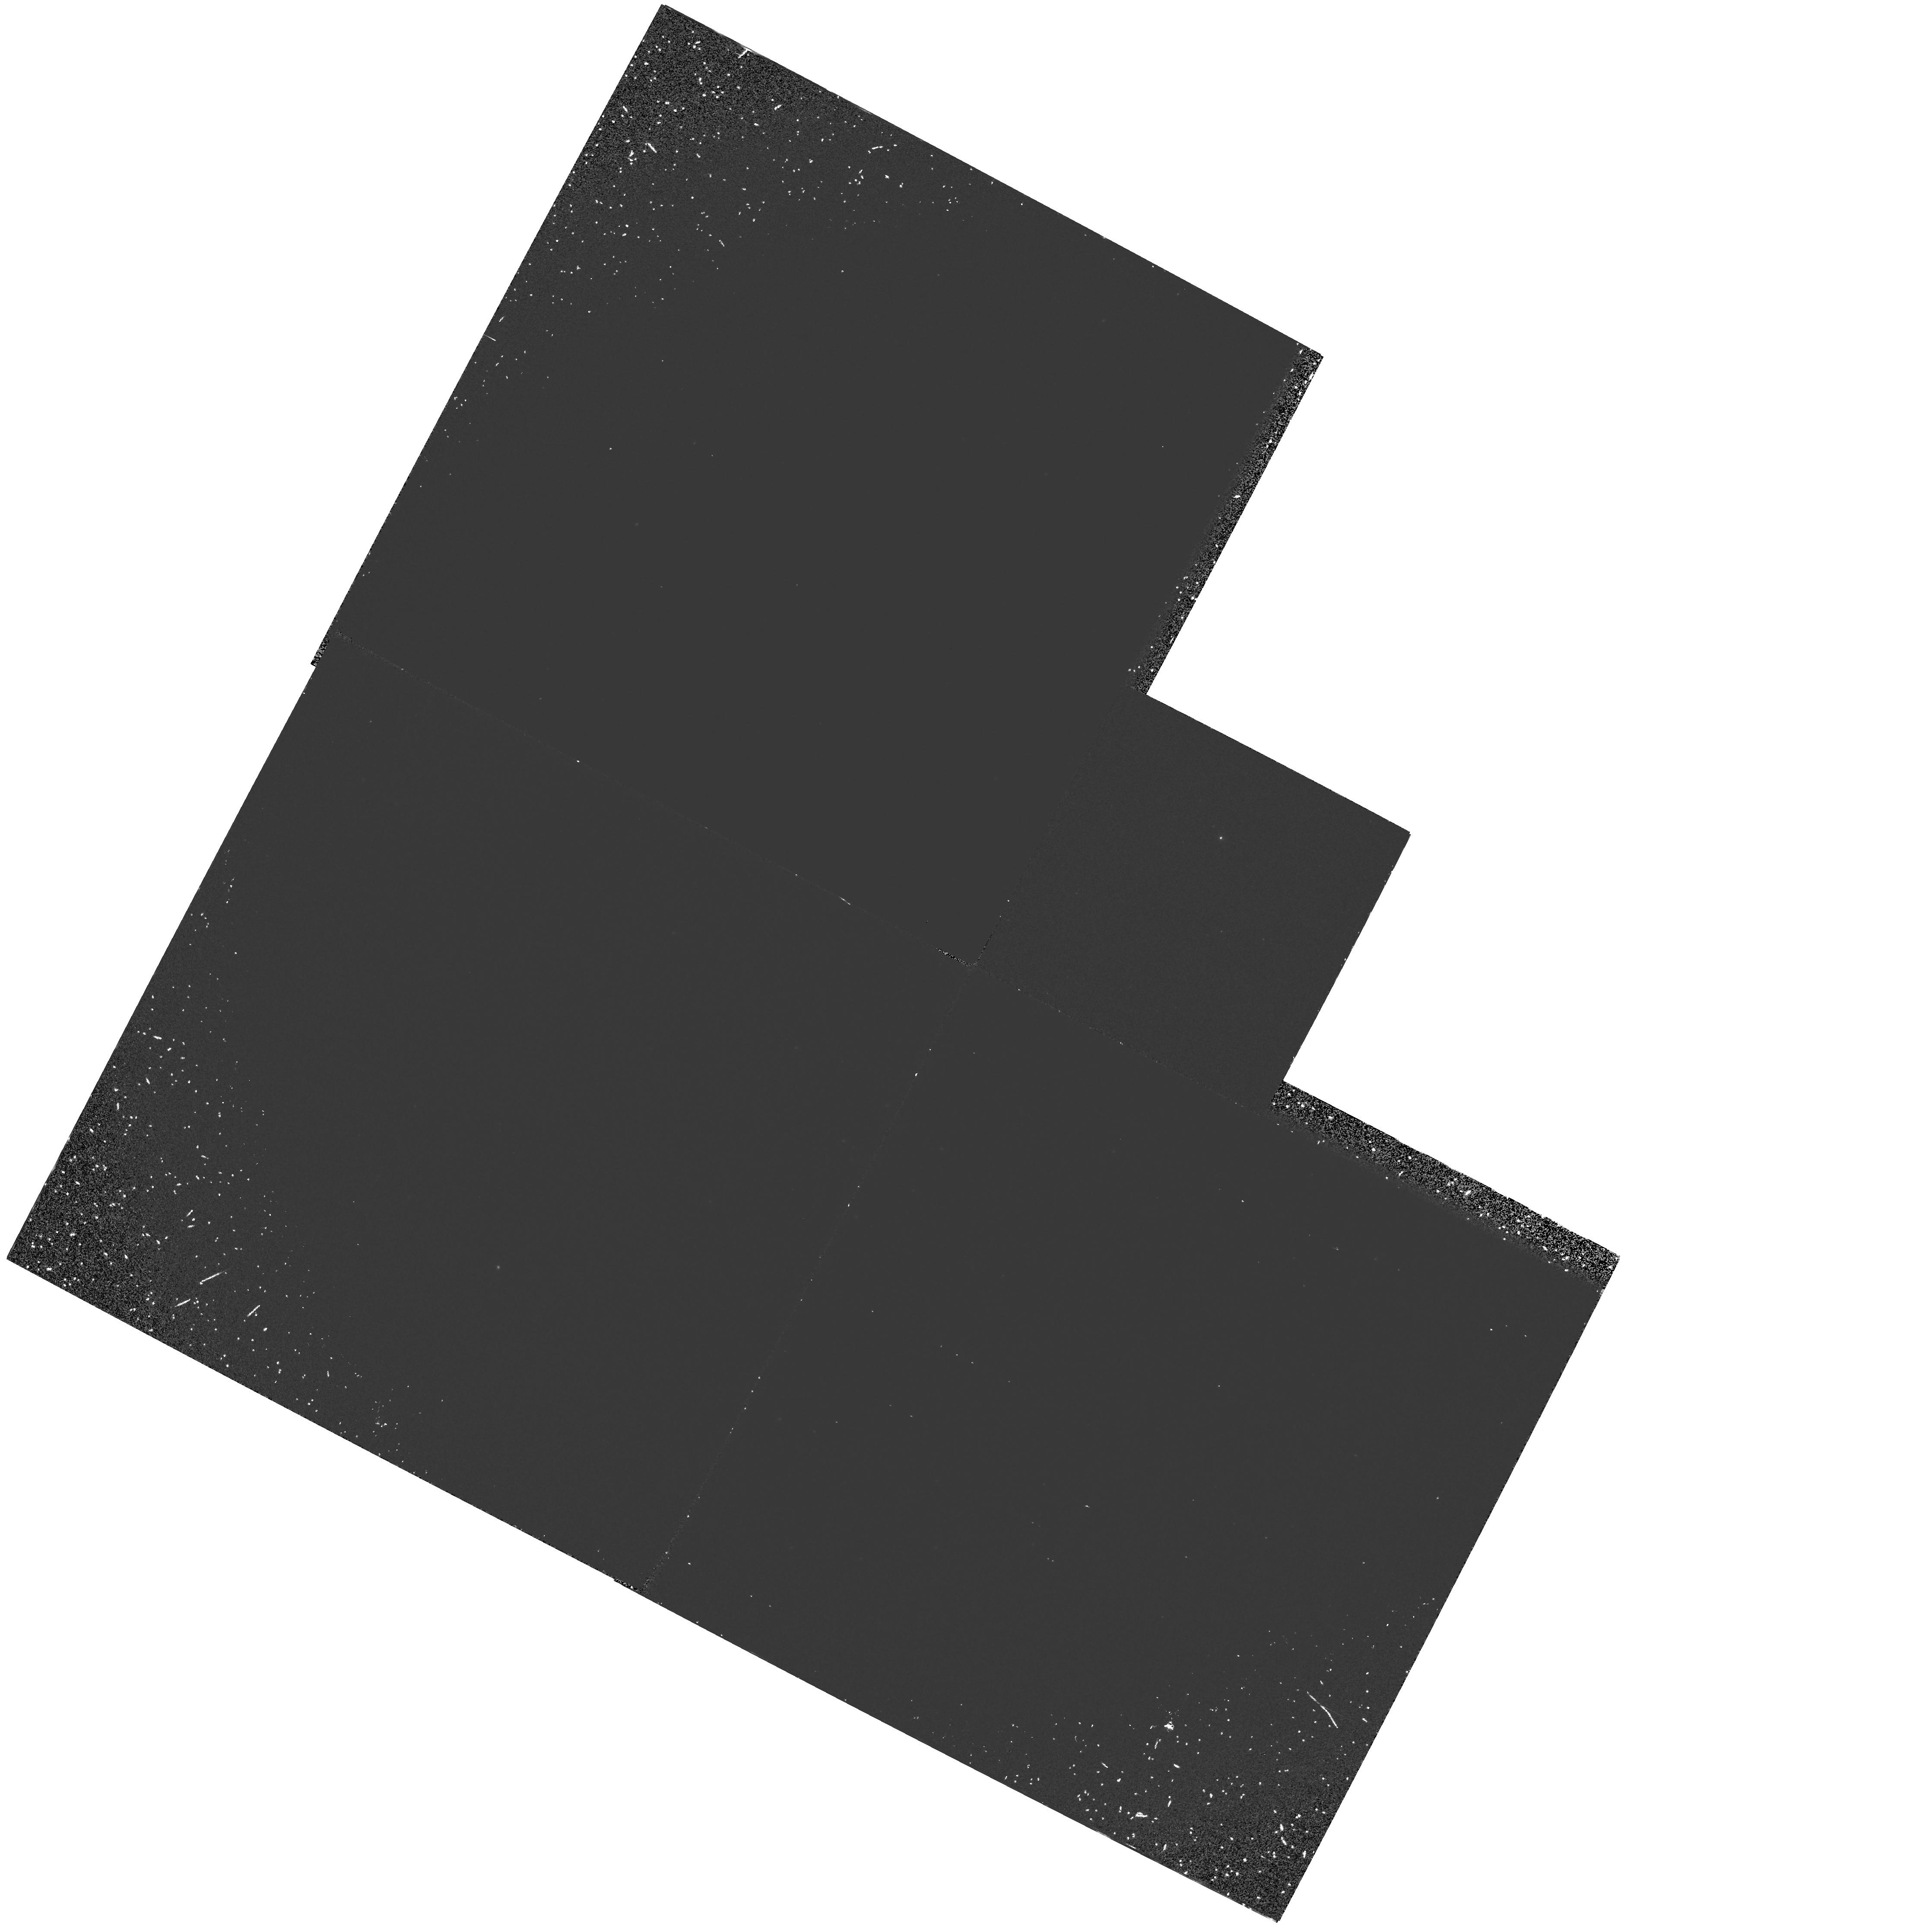
Target: NGC1783
Instrument: WFPC2/PC
Filter: F160BW
Exposure: 1 h
Observation ID: hst_5342_01_wfpc2_pc_f160bw_u2gt01

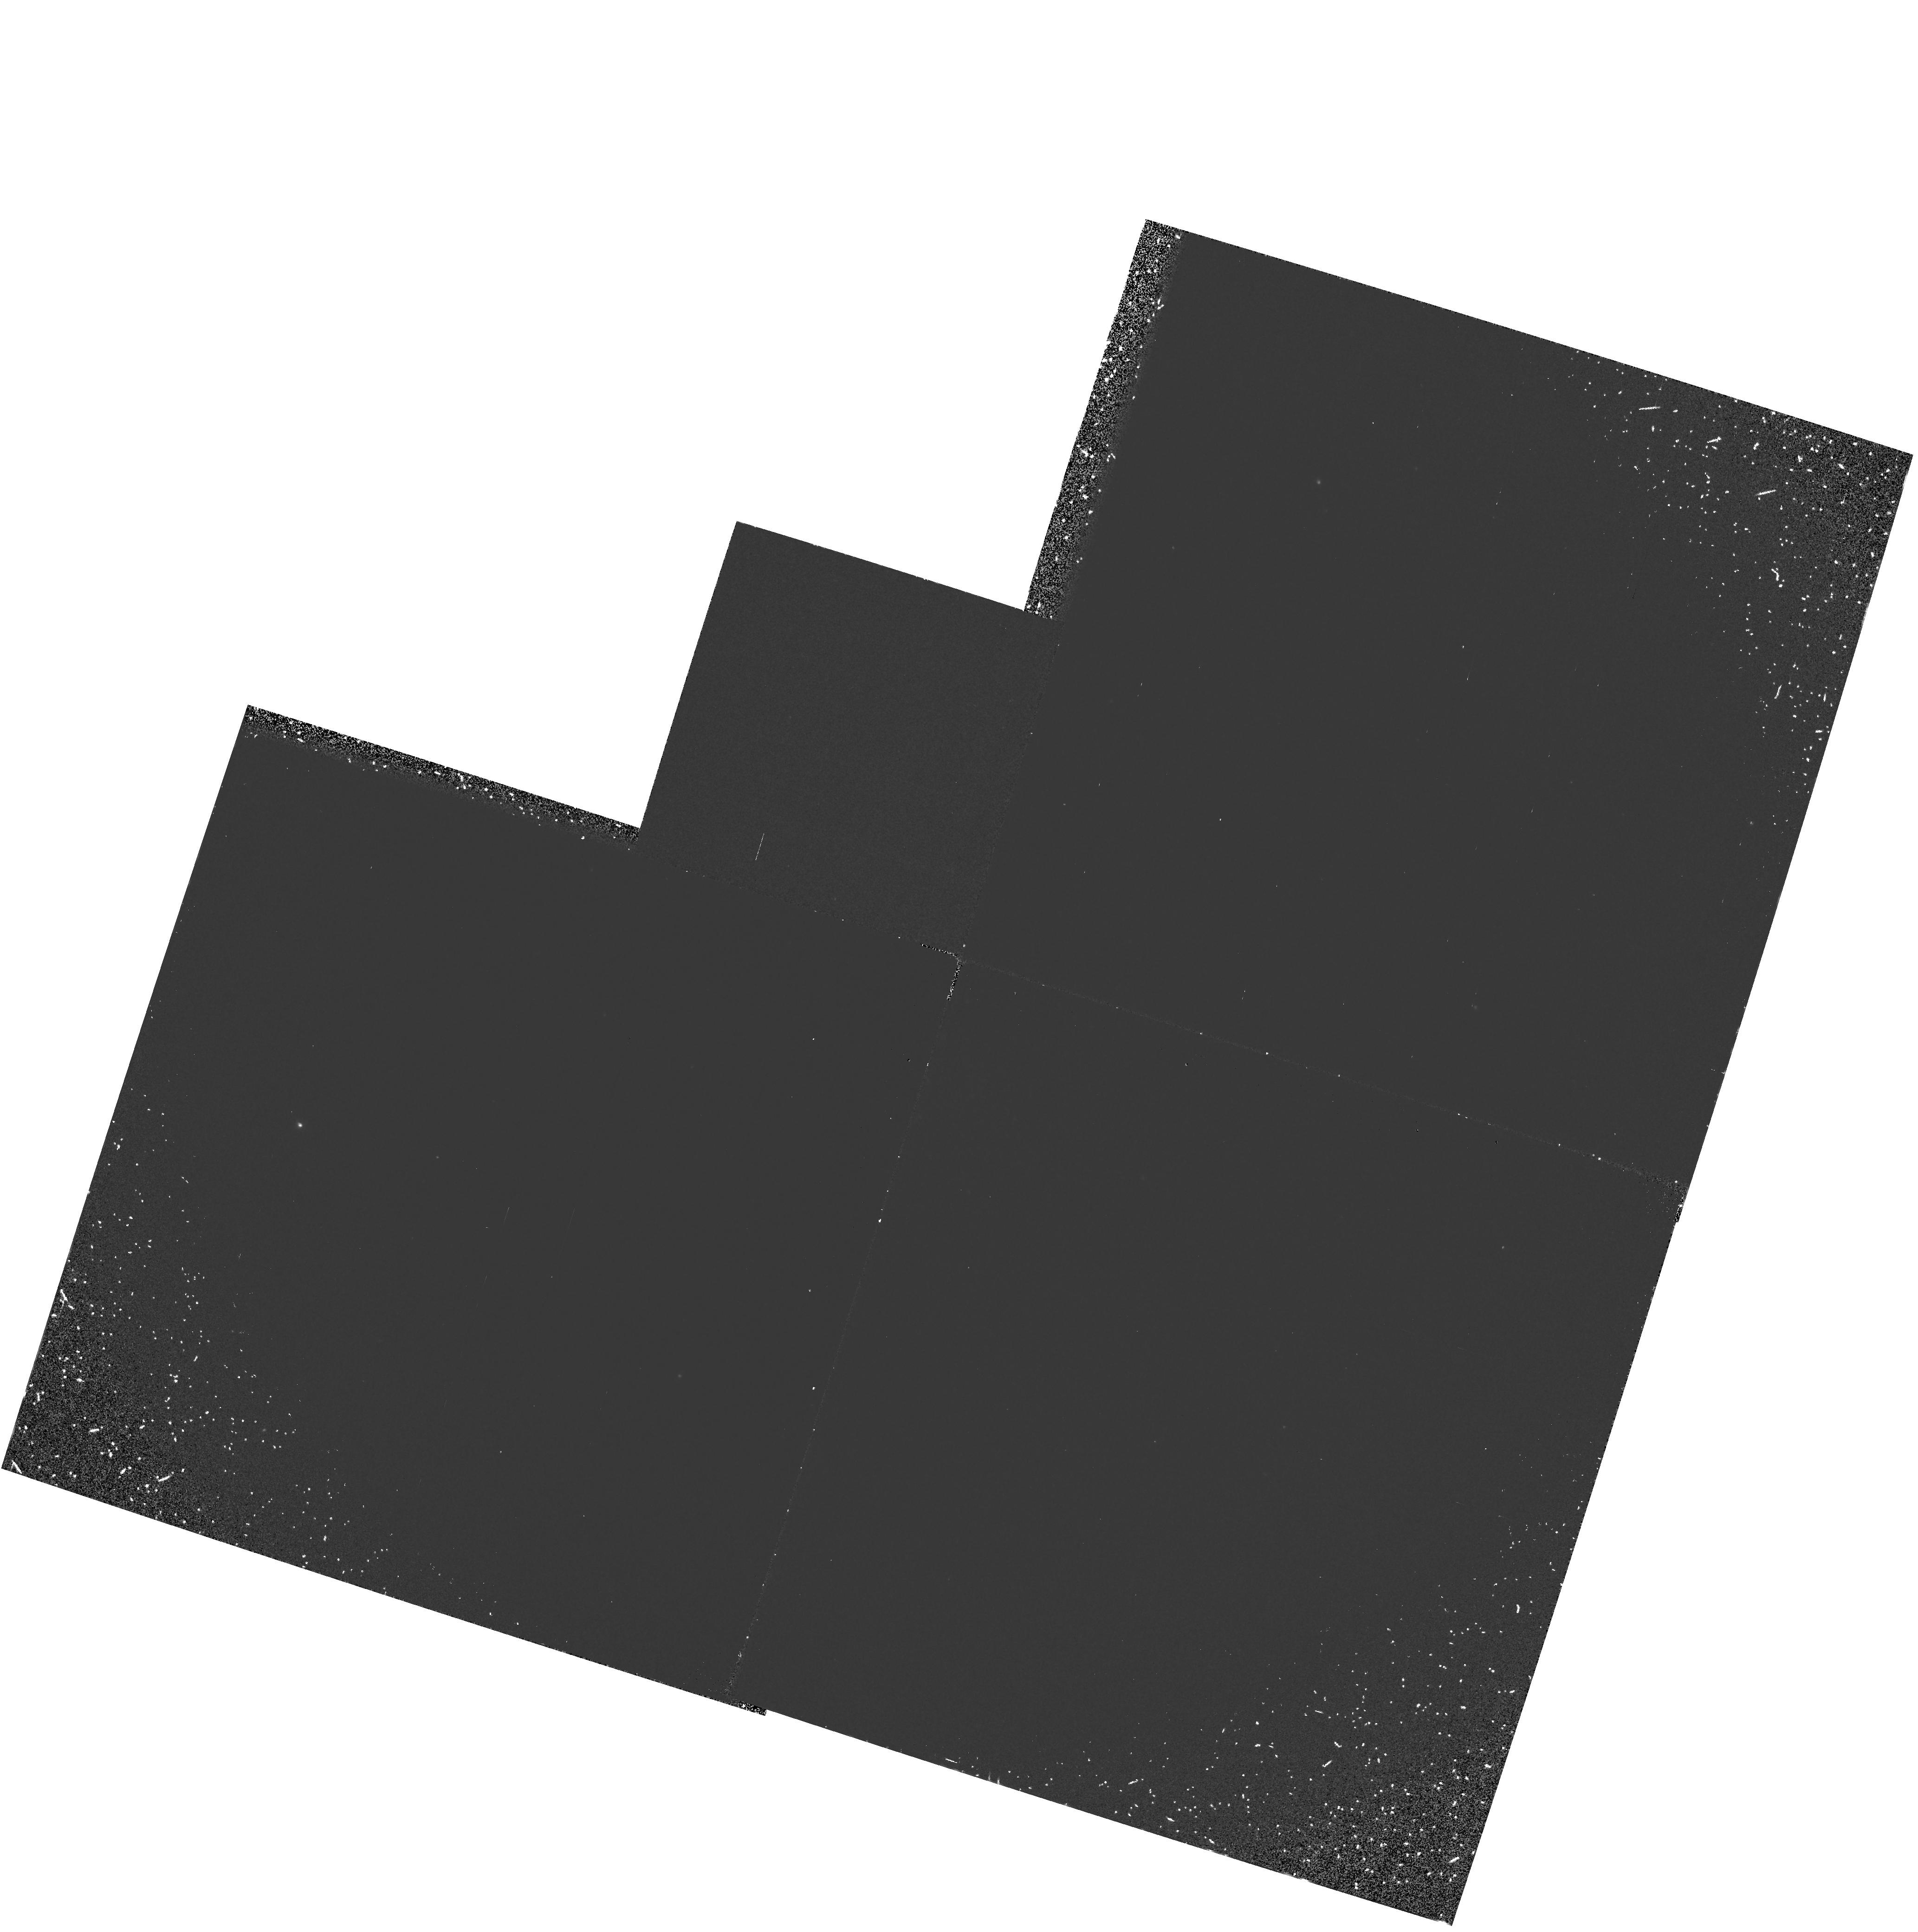
Target: NGC1835
Instrument: WFPC2/PC
Filter: F160BW
Exposure: 1 h
Observation ID: hst_5342_03_wfpc2_pc_f160bw_u2gt03

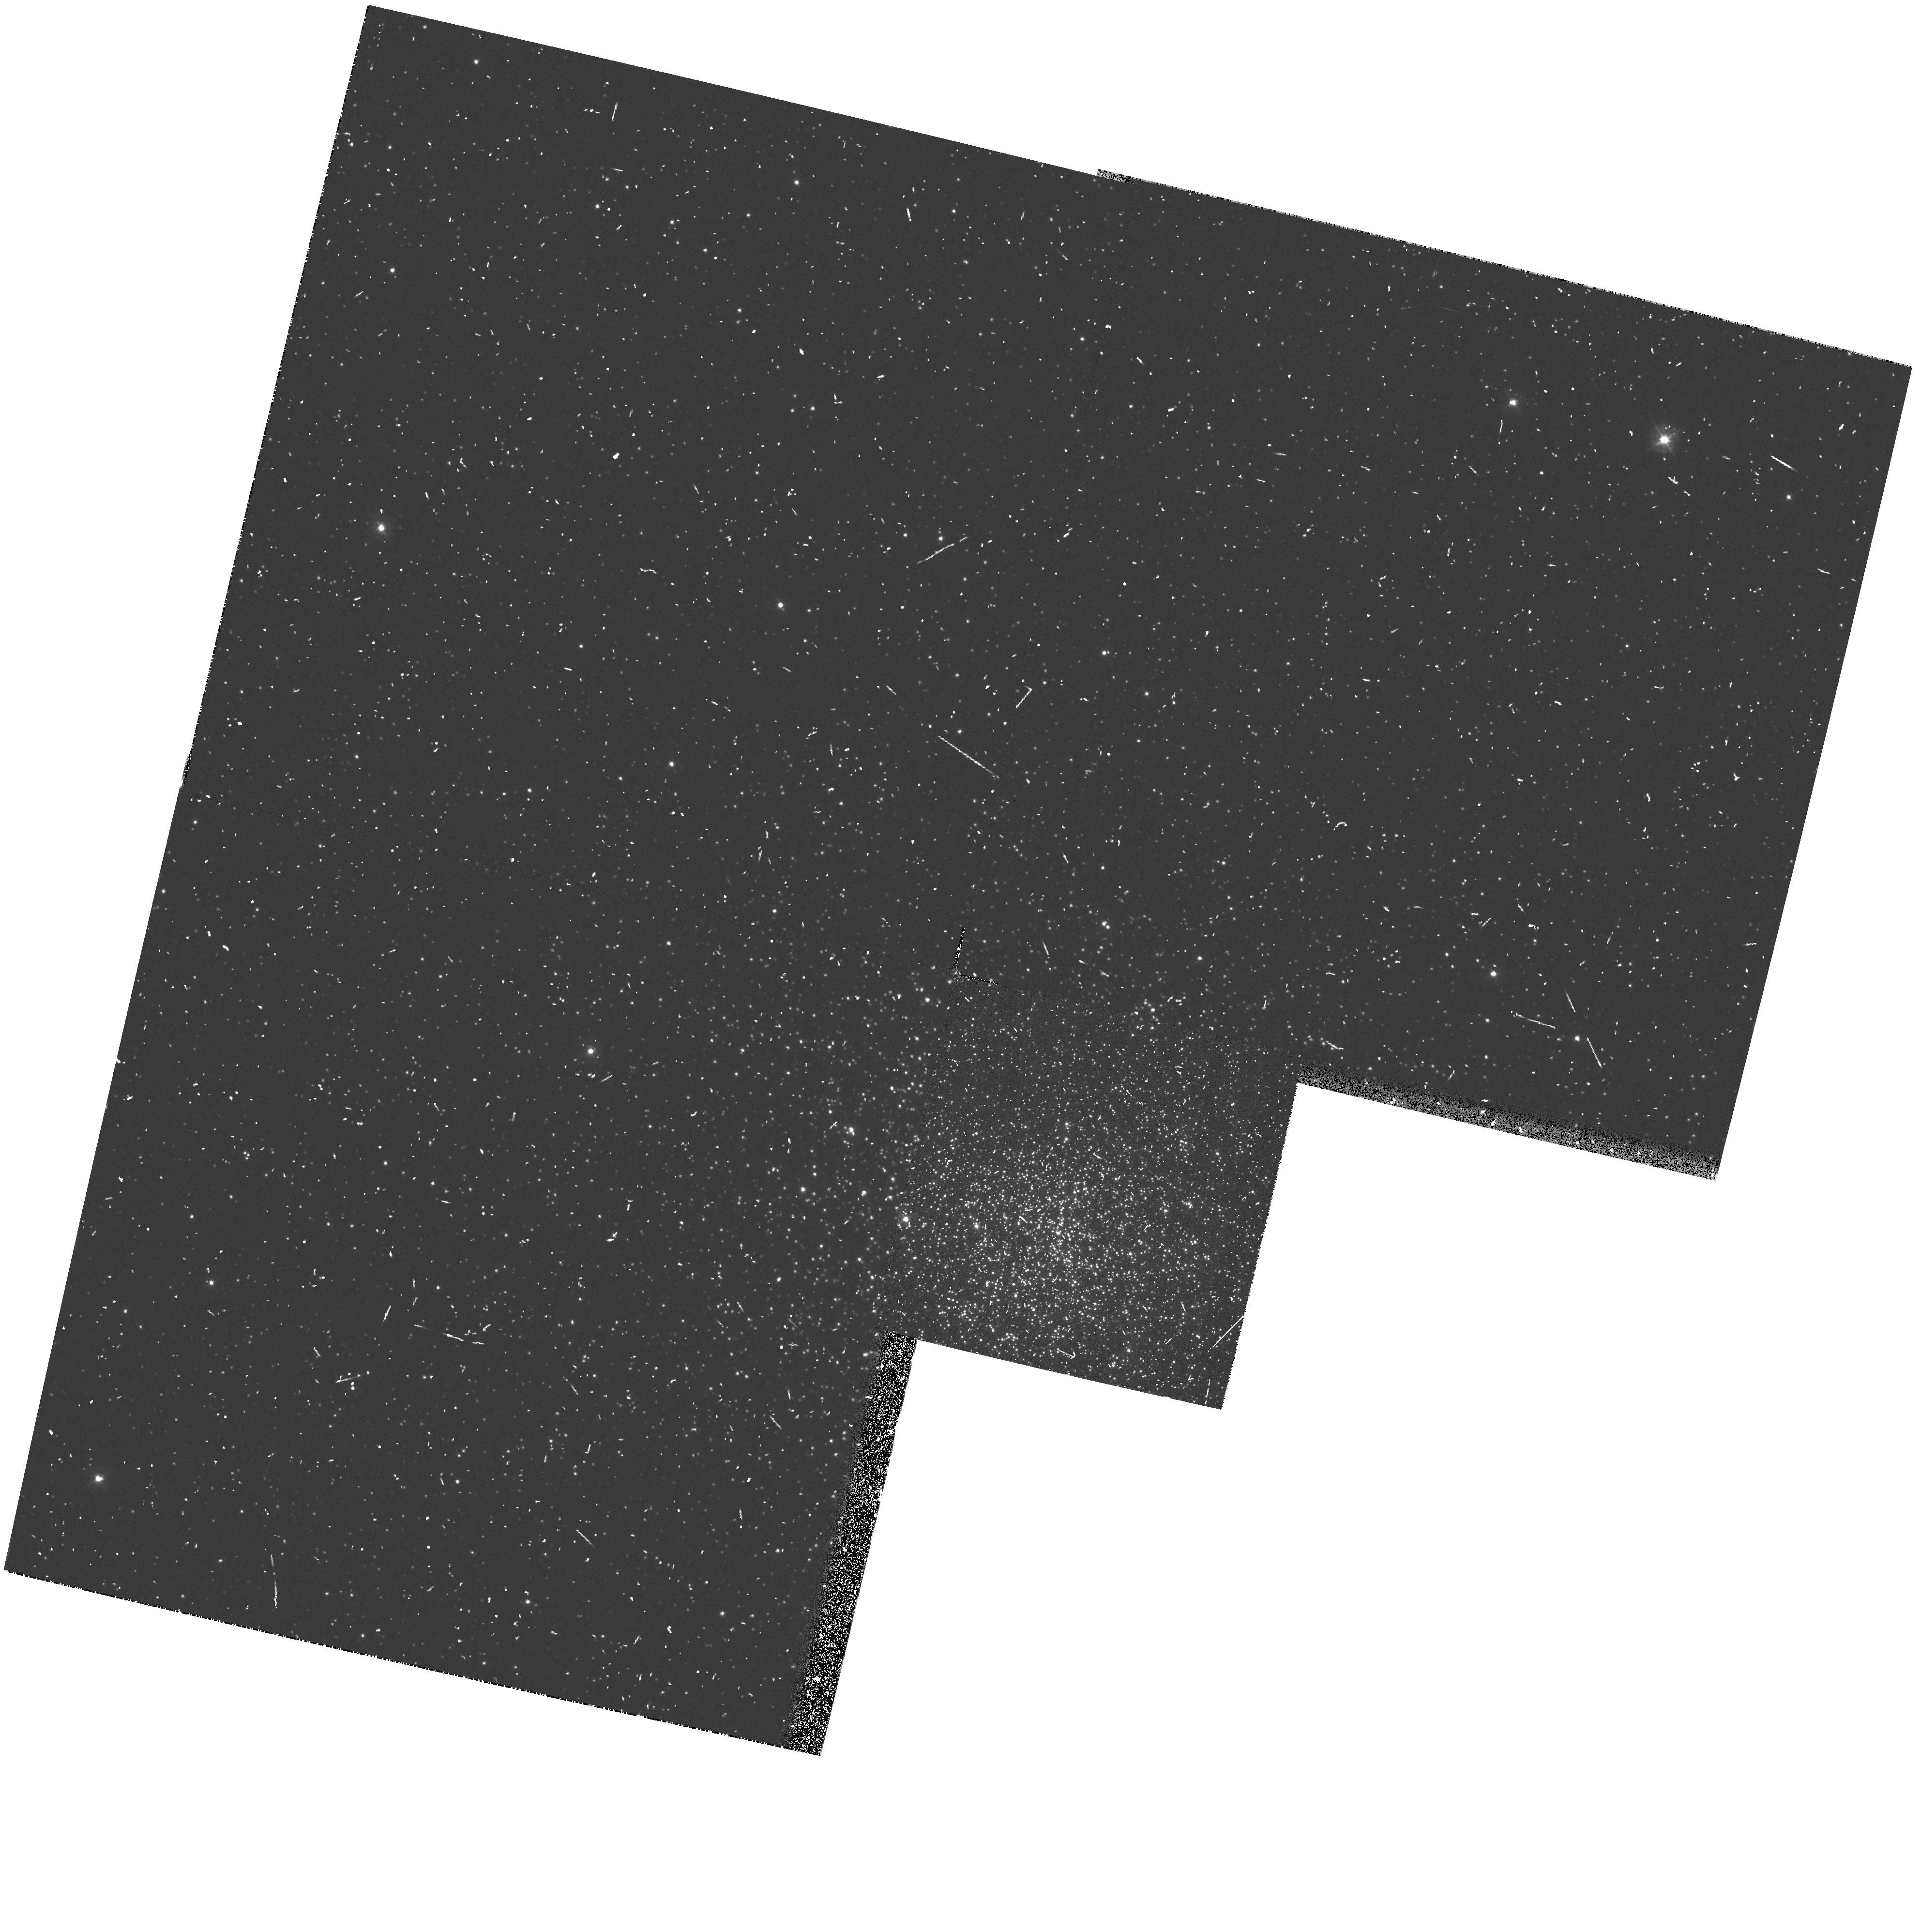
Target: NGC1856
Instrument: WFPC2/PC
Filter: F336W
Exposure: 6 min
Observation ID: hst_5342_02_wfpc2_pc_f336w_u2gt02

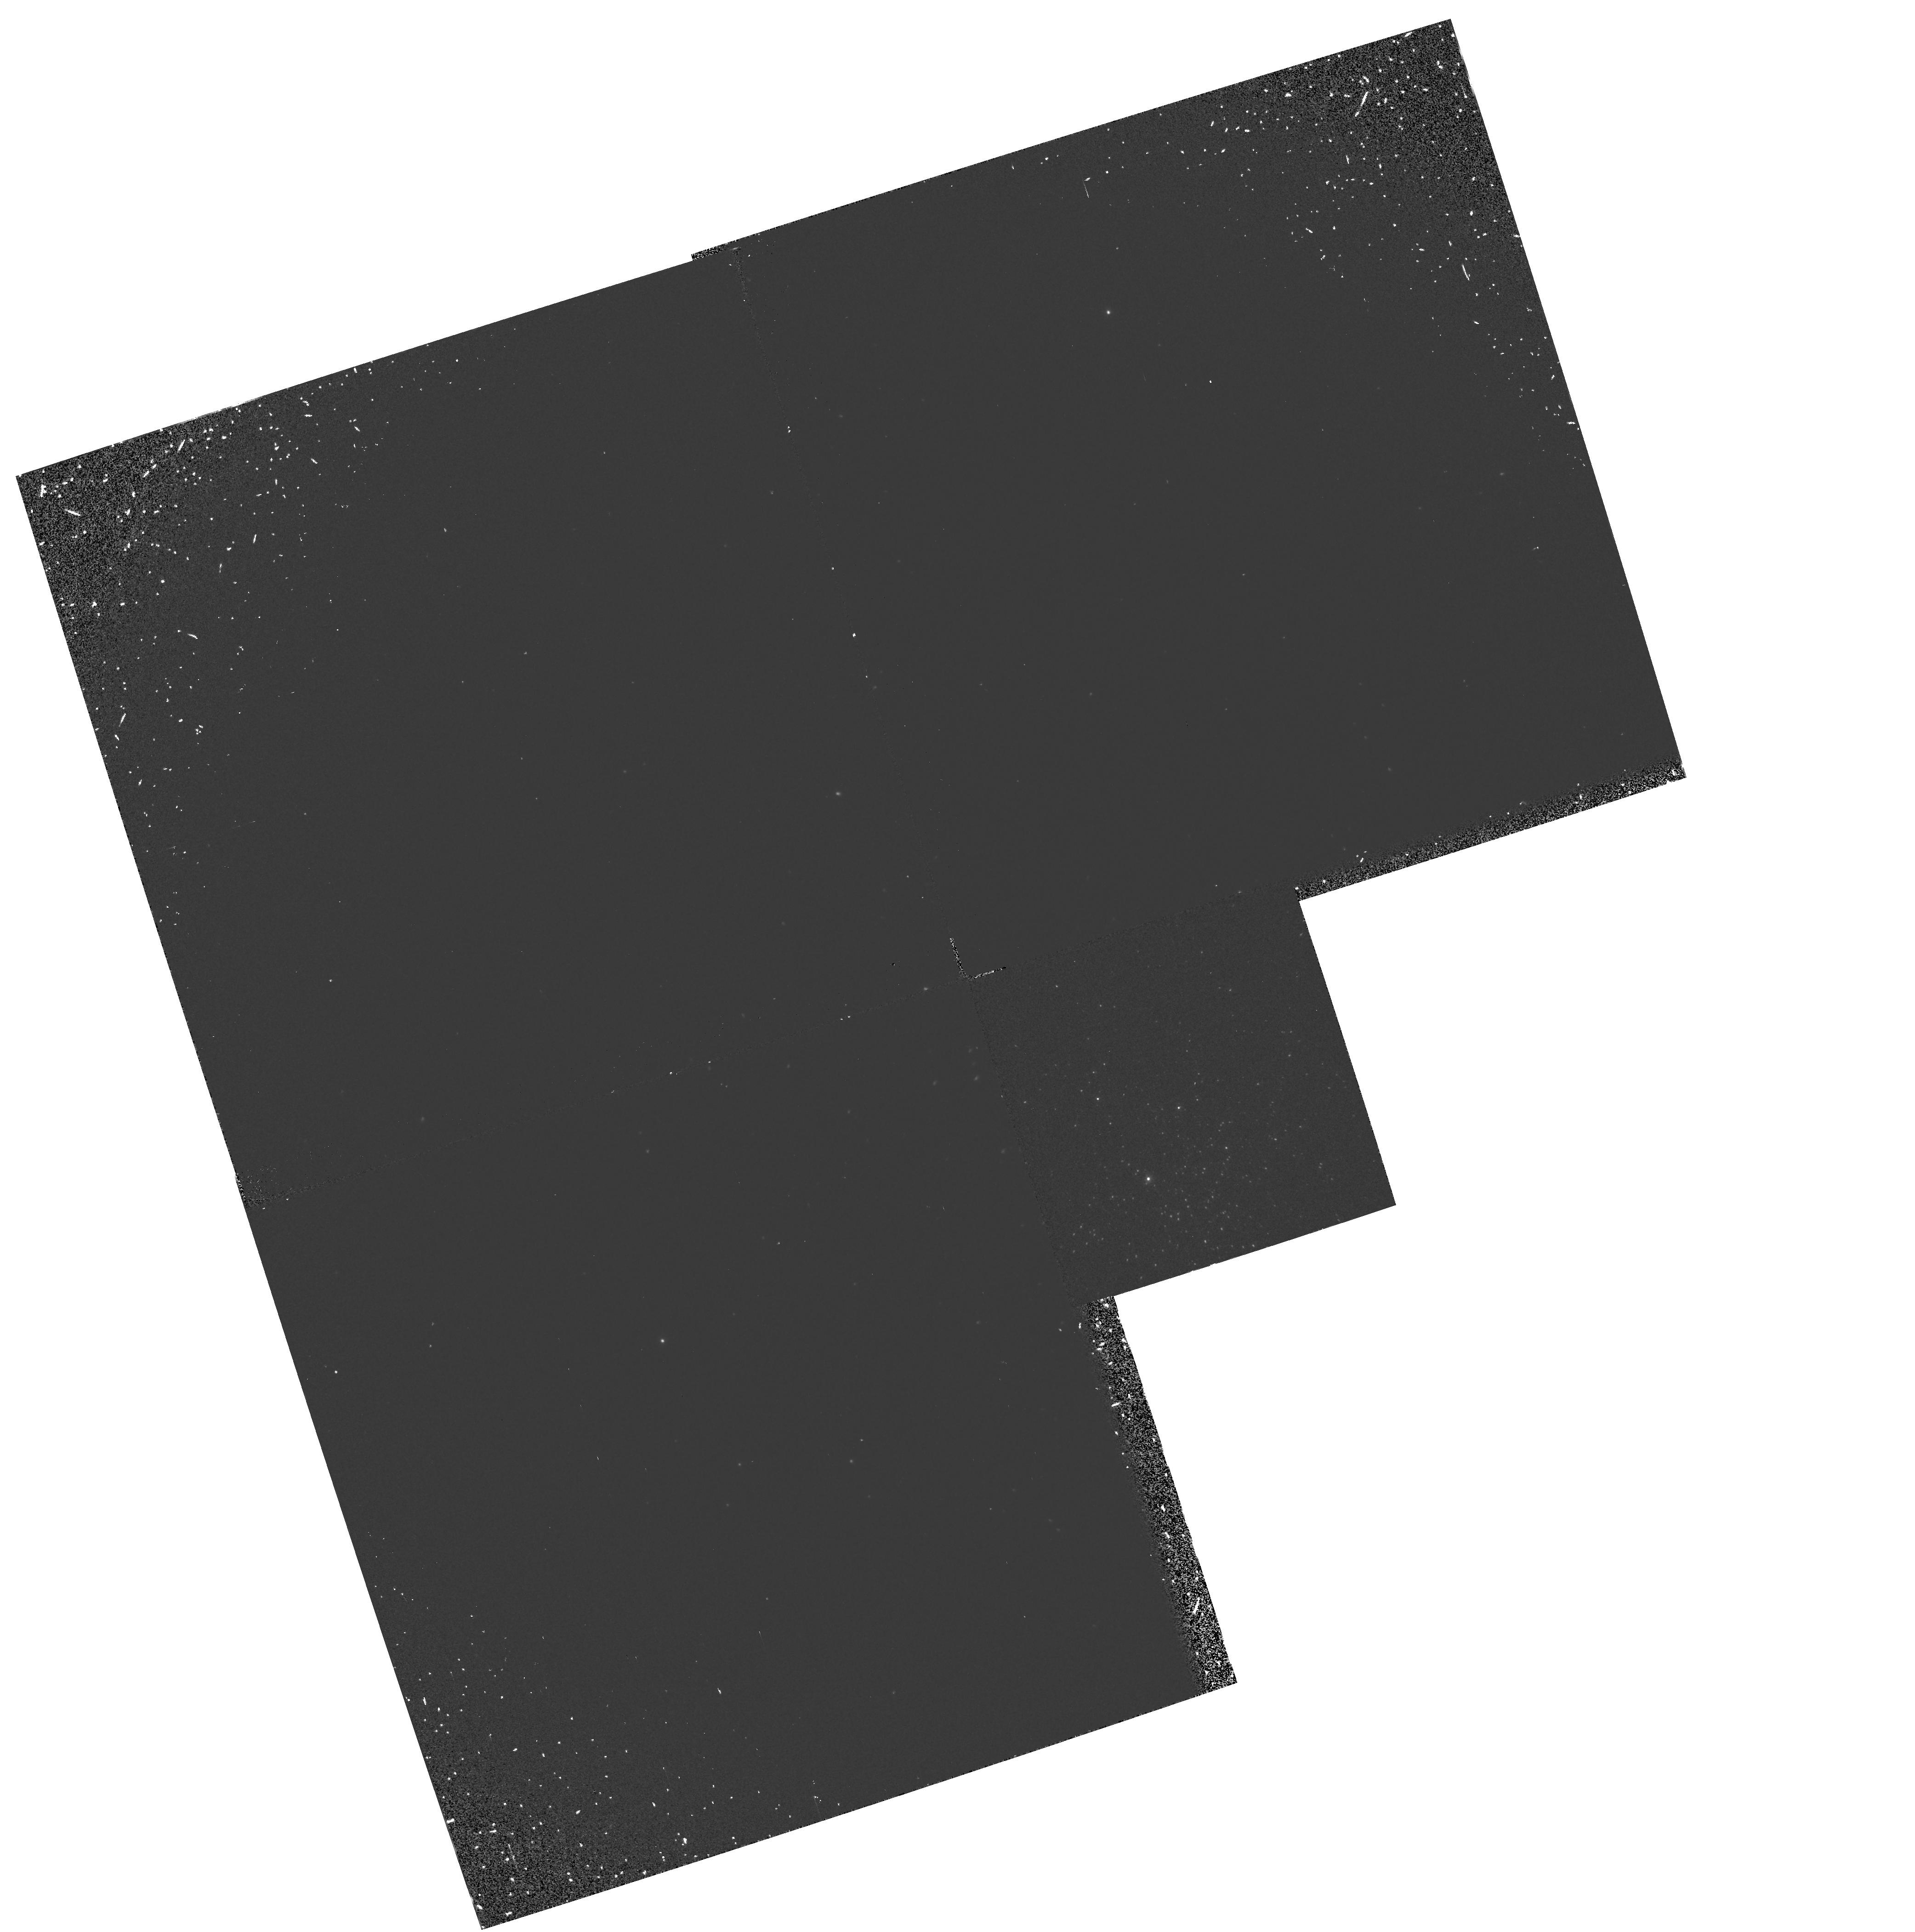
Target: NGC2041
Instrument: WFPC2/PC
Filter: F160BW
Exposure: 17 min
Observation ID: hst_5342_06_wfpc2_pc_f160bw_u2gt06

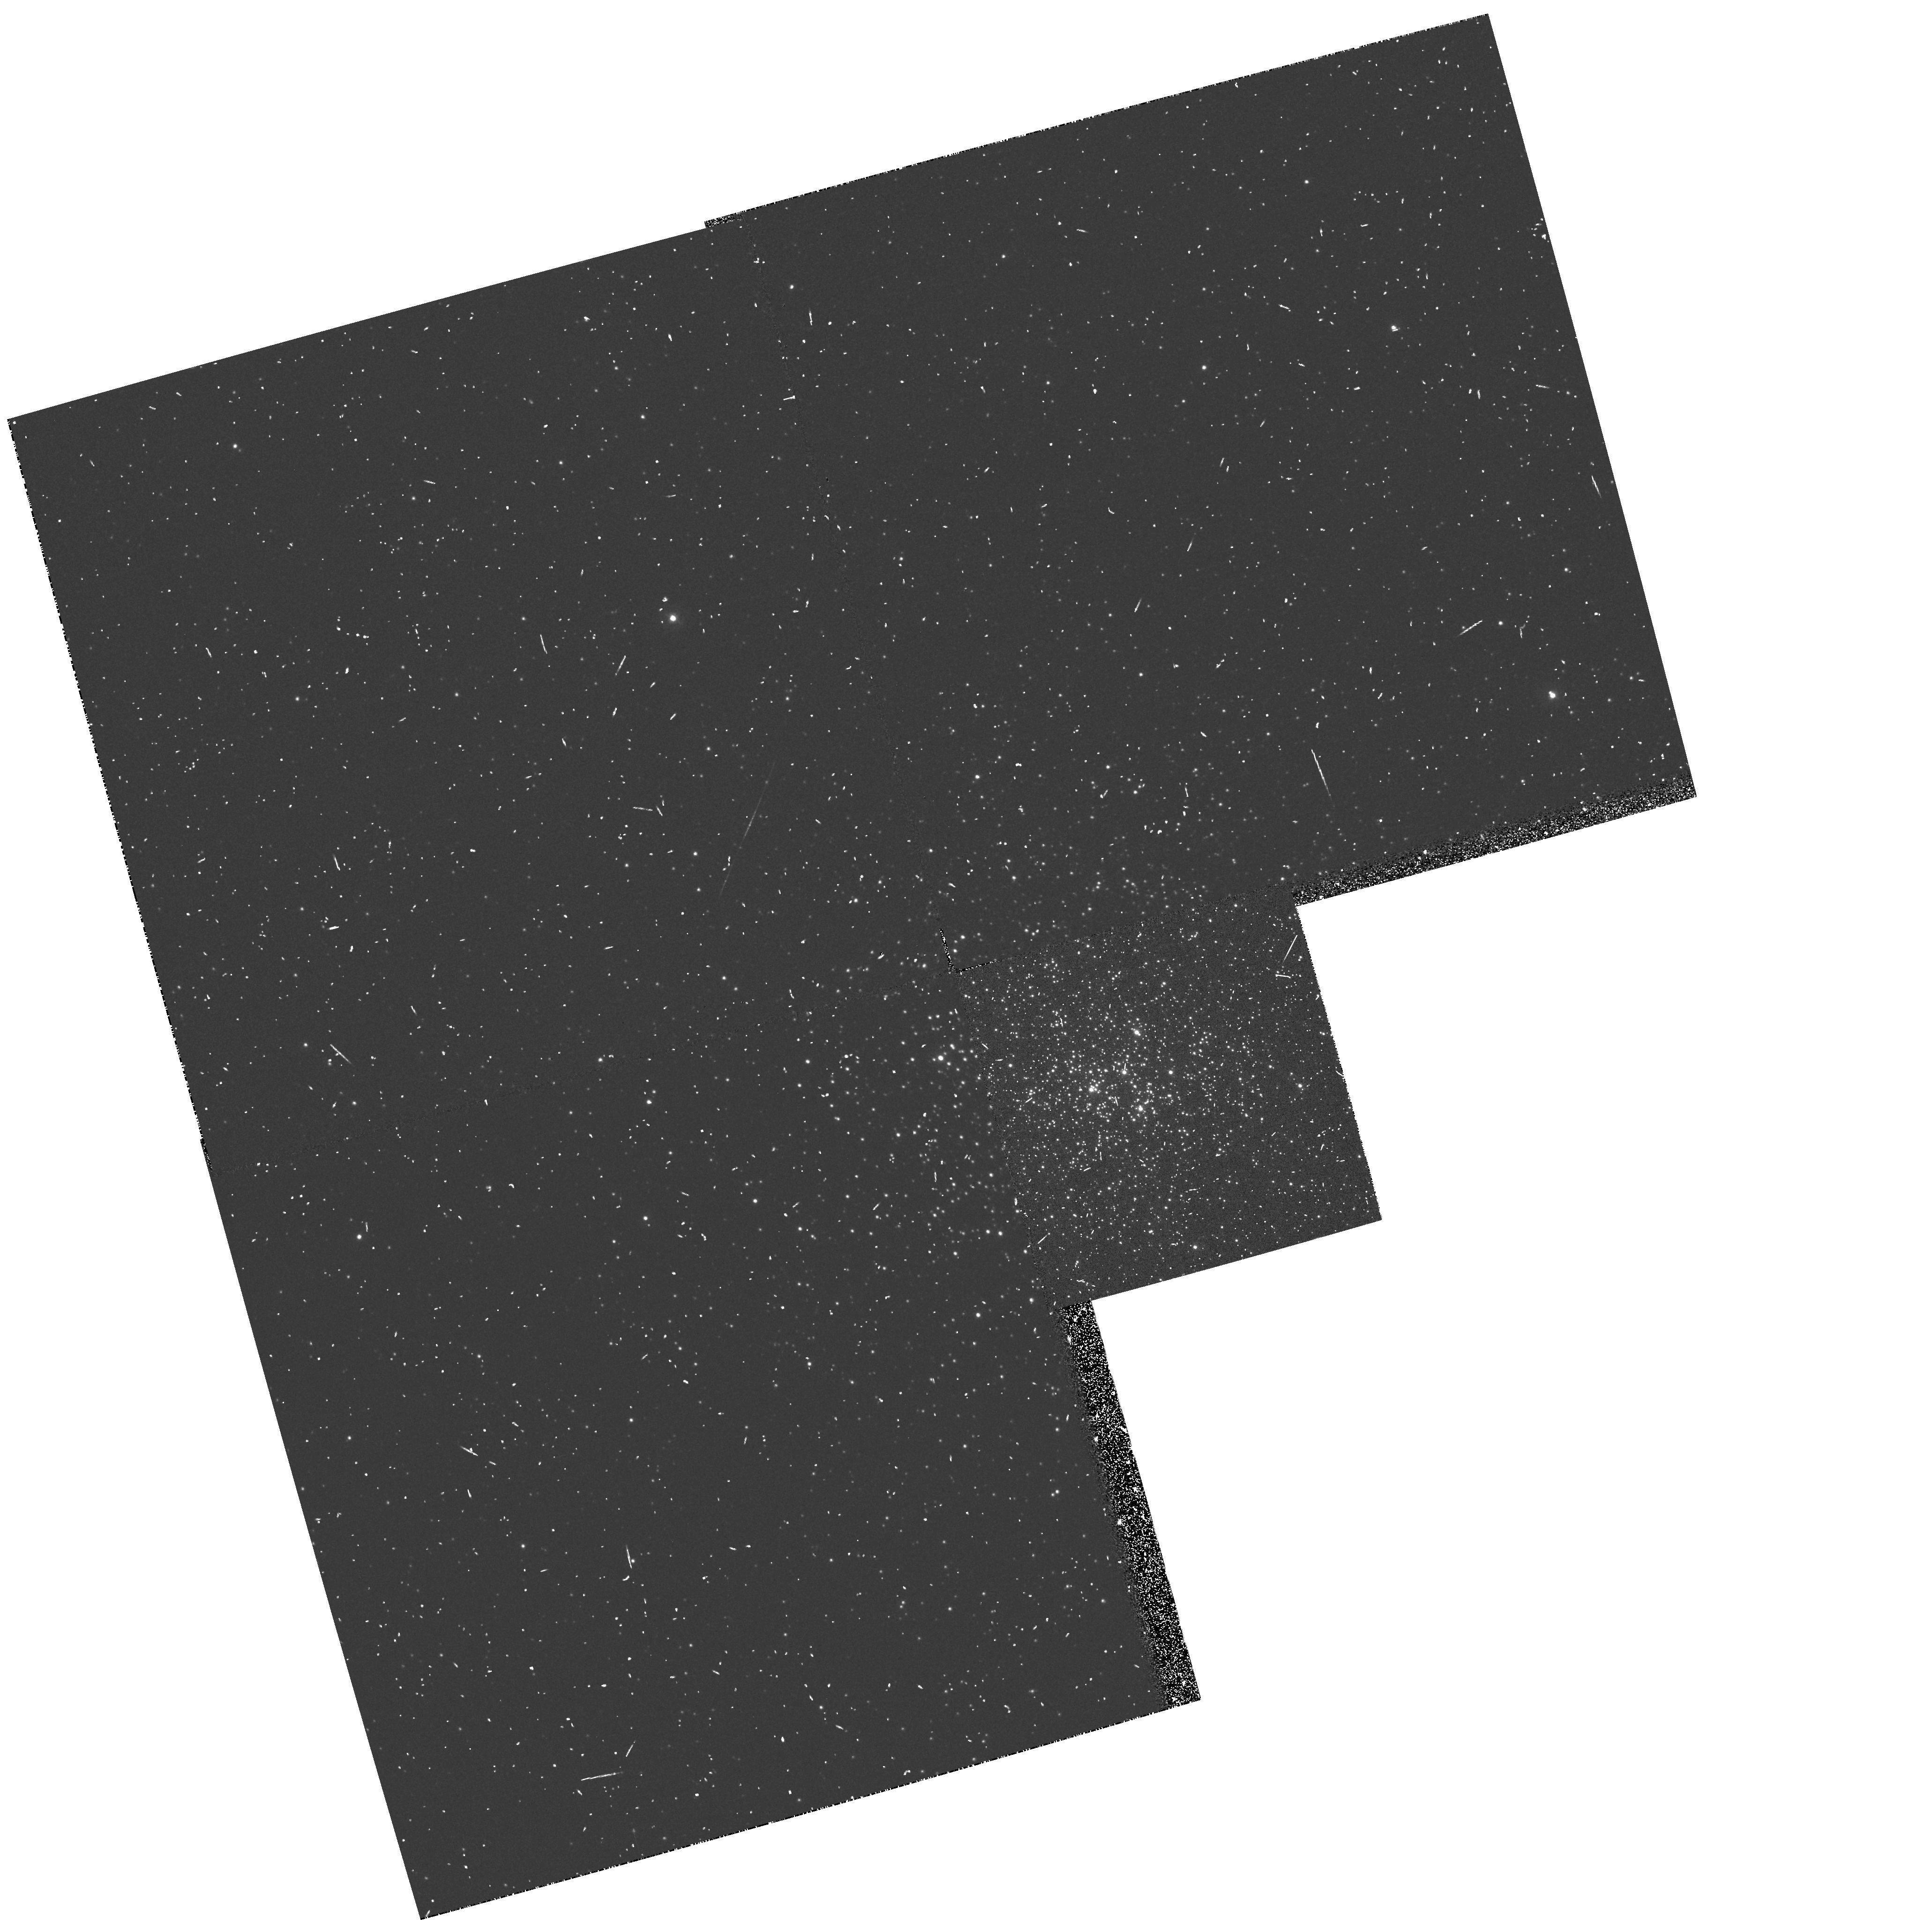
Target: NGC2134
Instrument: WFPC2/PC
Filter: F336W
Exposure: 6 min
Observation ID: hst_5342_04_wfpc2_pc_f336w_u2gt04

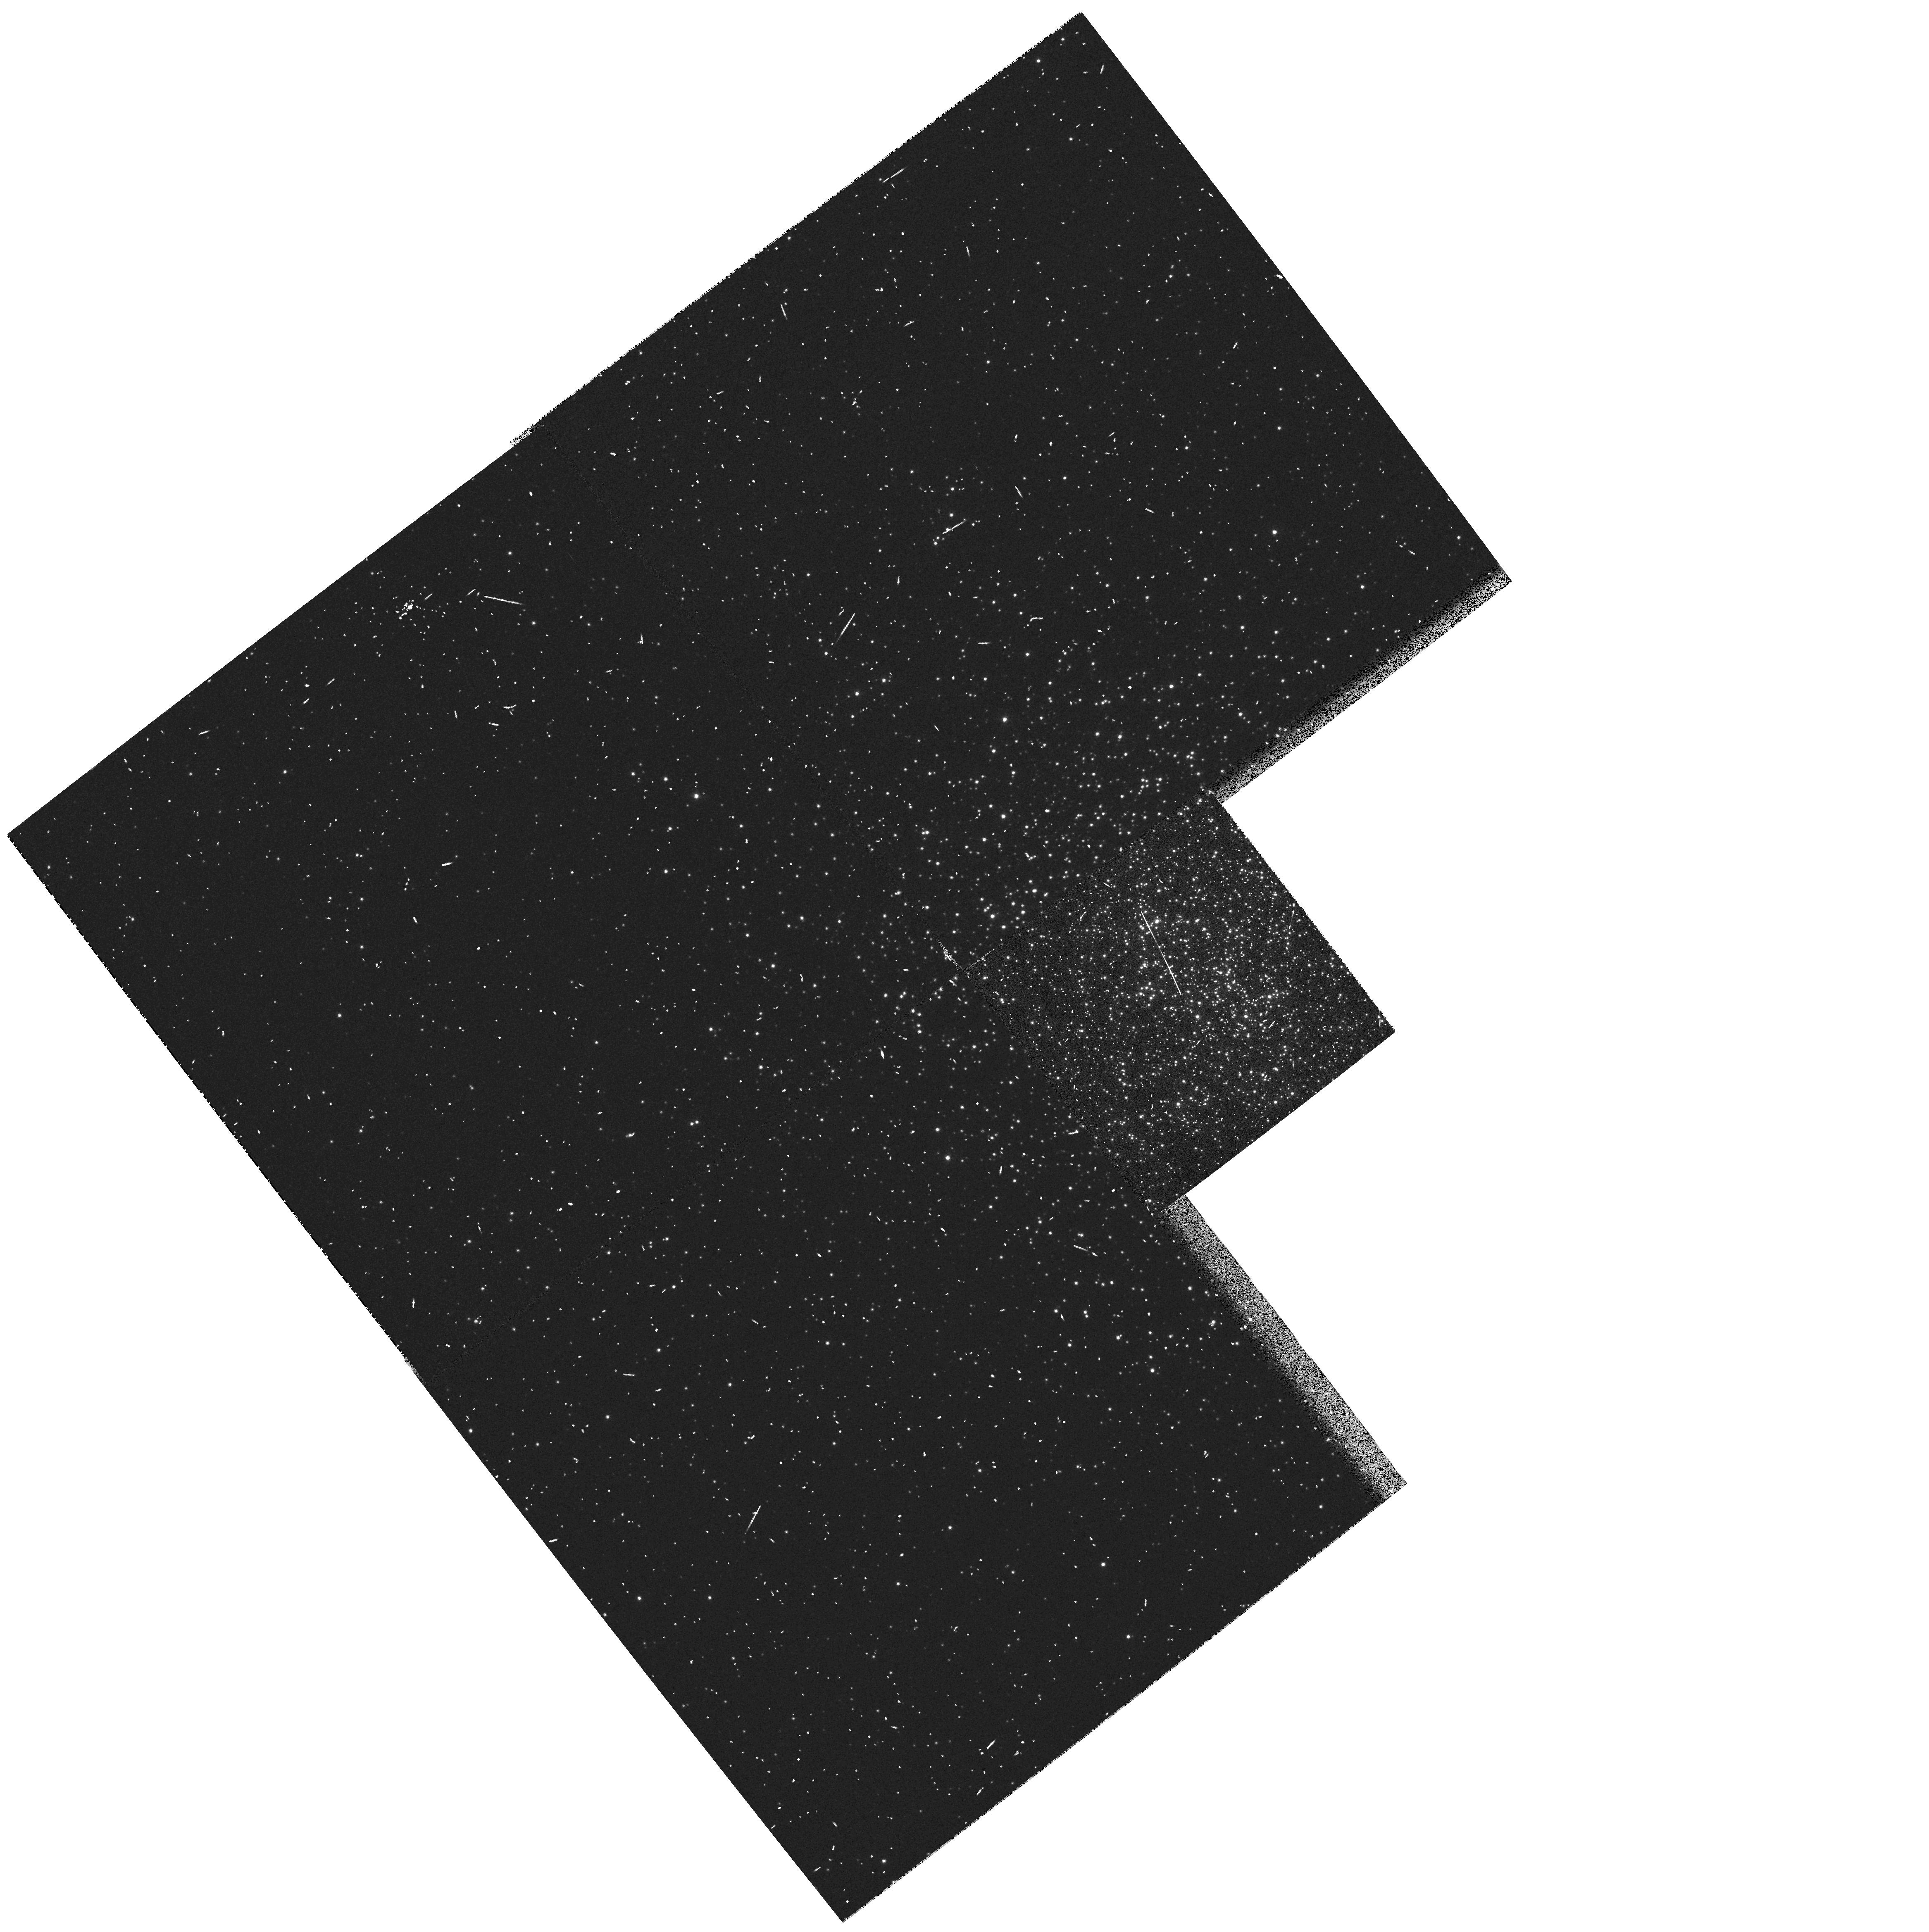
Target: NGC1866
Instrument: WFPC2/PC
Filter: F336W
Exposure: 3 min
Observation ID: hst_5342_05_wfpc2_pc_f336w_u2gt05

UV IMAGING OF INTERMEDIATE-AGE MAGELLANIC CLOUD CLUSTERS: HOT STELLAR POPULATIONS IN COMPOSITE STELLAR SYSTEMS (PI: Freedman, Wendy L.)

Hot stars were first recognized to be an important component of galactic spheroids with early vacuum ultraviolet observations of ellipticals and spiral bulges that were made with OAO. Now, 20 years later, we still do not have a full understanding of the VUV evolution of intermediate and old age stellar populations. Using the WFPC2, we therefore propose to undertake an ultraviolet survey of a sample of star clusters spanning a range in age in the Large Magellanic Cloud. The objective of this investigation is to determine the nature of the hot stellar components in rich, intermediate-to-old age LMC clusters. Ground-based optical/IR studies suggest the presence of short-lived hot horizontal branch and post-asymptotic giant branch stars in these clusters but detailed characterizations of the stars require the ultraviolet capability of HST. In this effort we will be aided by the absence of red leaks in the WFPC2 Woods filter and very high angular resolution of the HST. Although old star clusters in the Galaxy and M31 are, and will be, the subjects of intense investigation by HST, OUR SURVEY WILL BE THE FIRST OF ITS KIND FOR POPULATIONS OF INTERMEDIATE AGE. Such systems are critical for interpreting the spectra and colors of high redshift galaxies, and will provide important support to these studies.